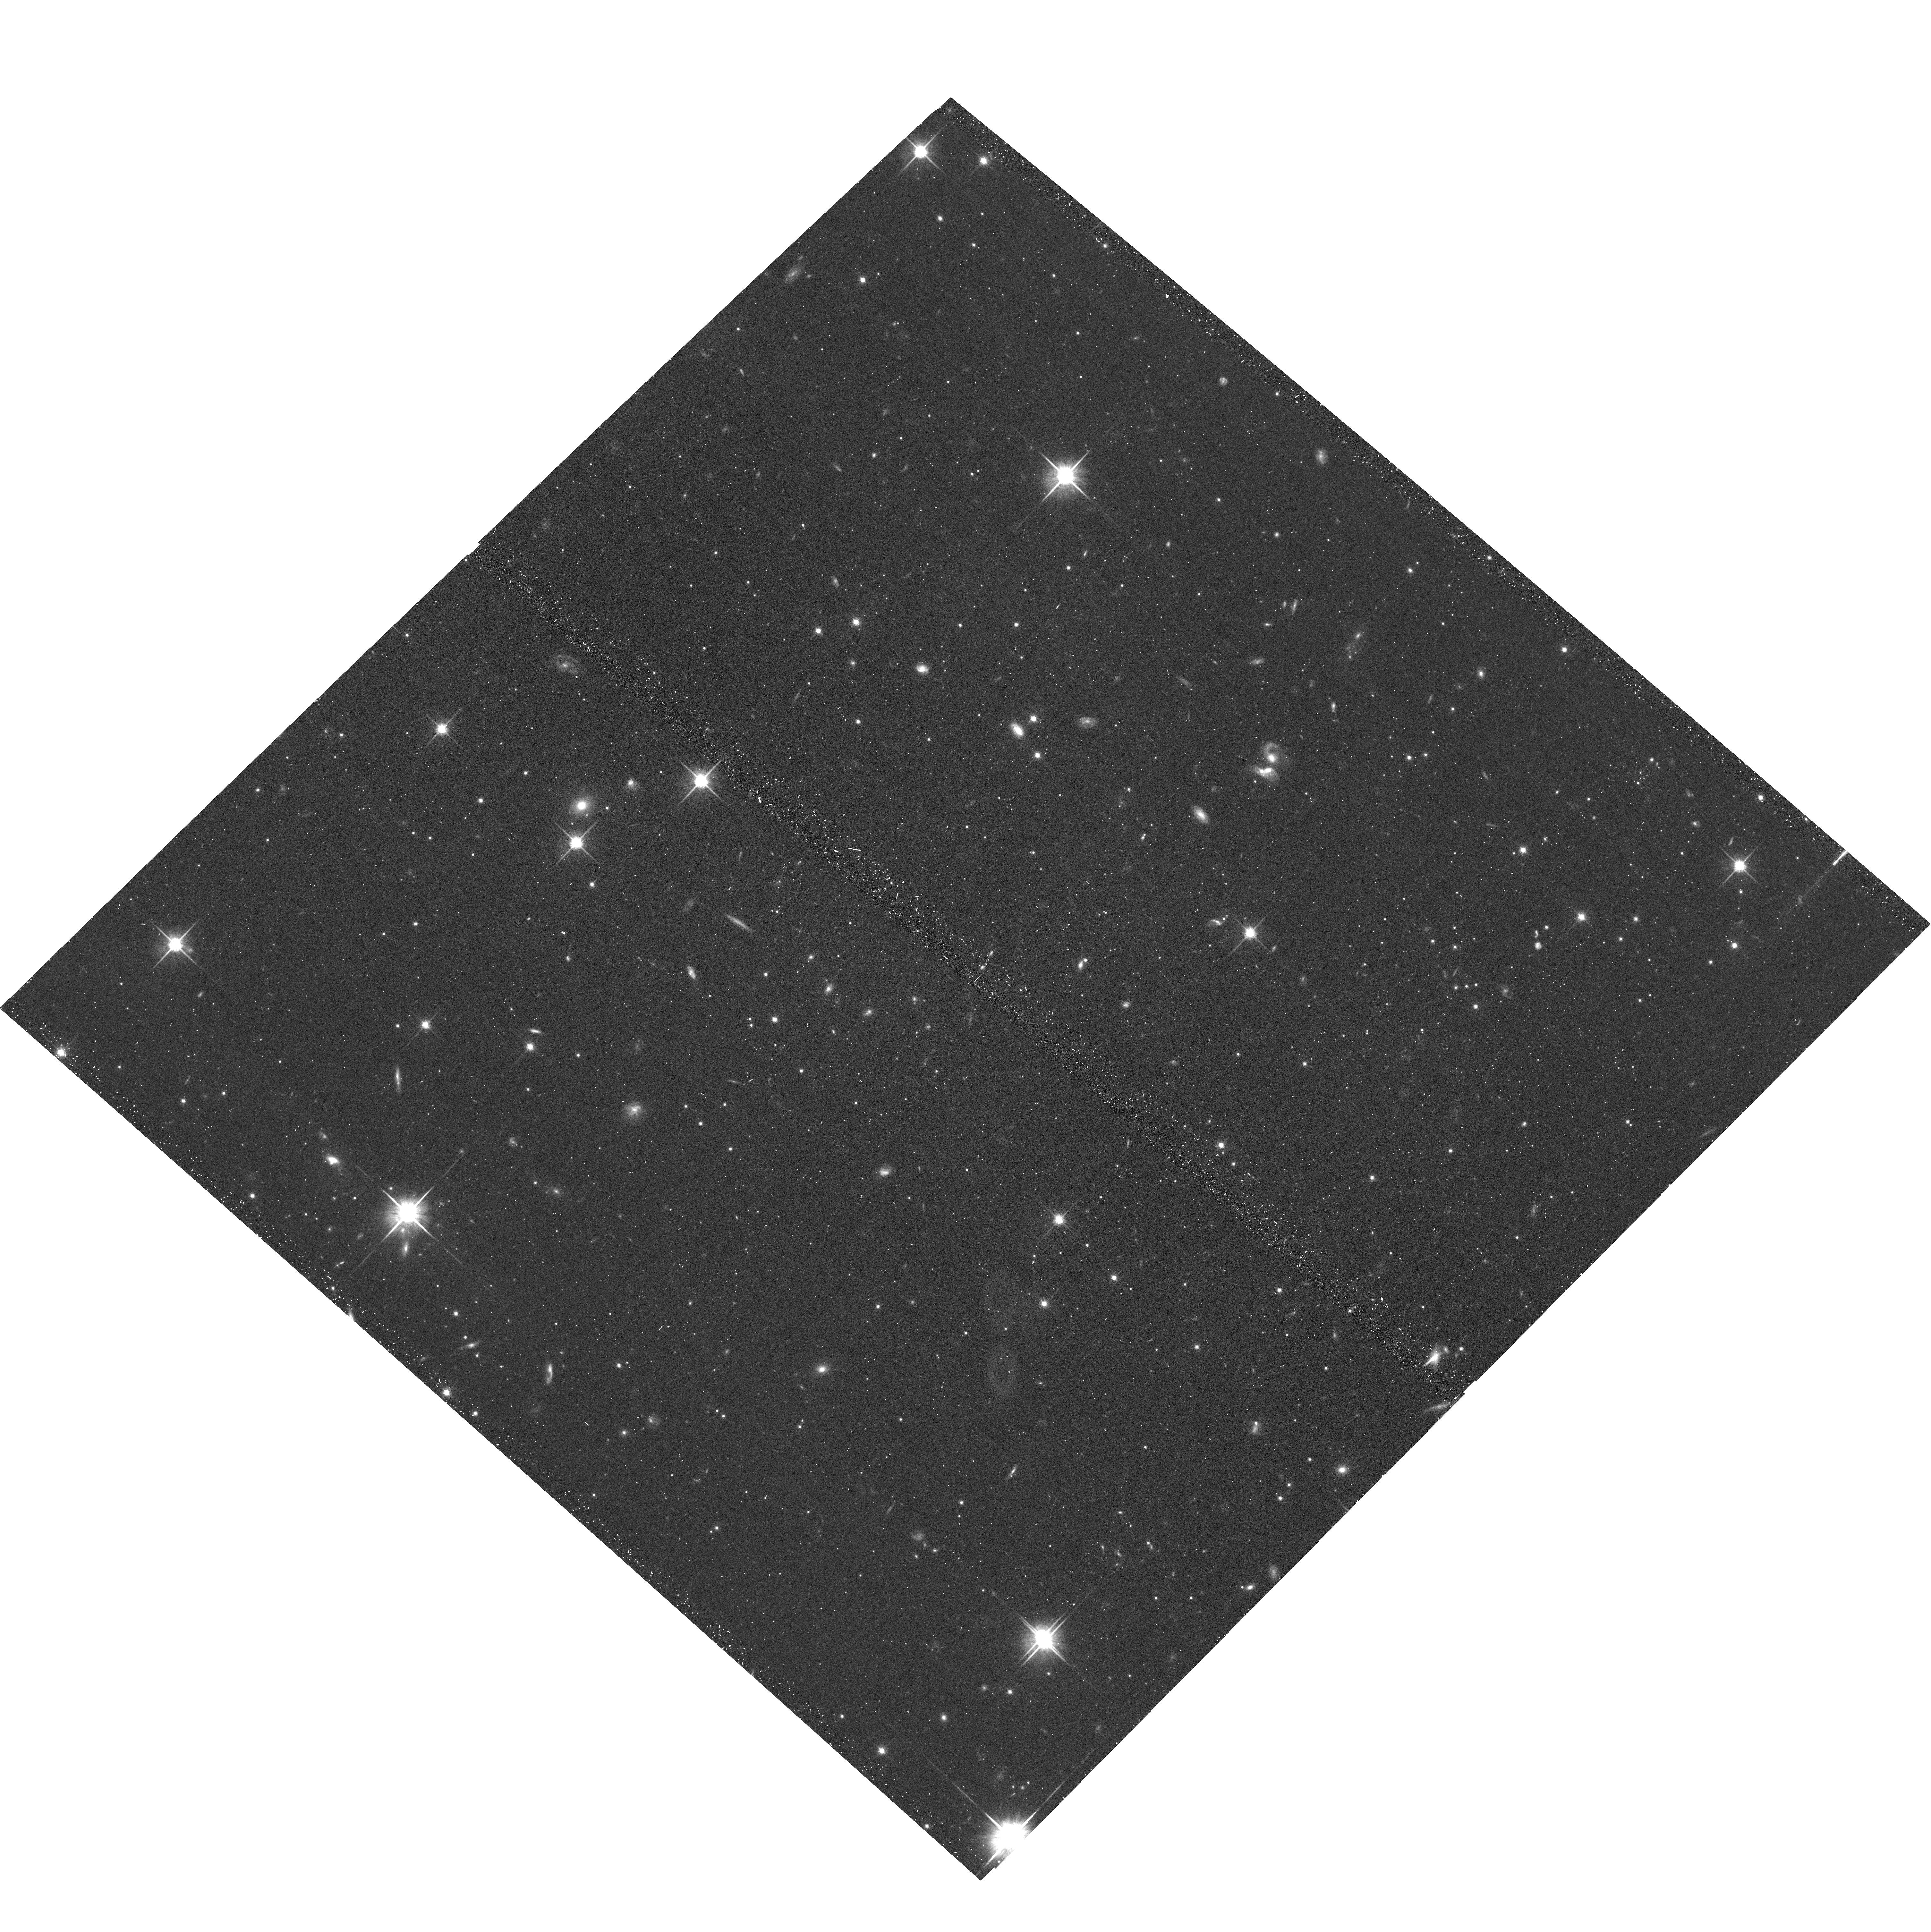
Target: HYDRUS1-1. Instrument: ACS/WFC. Filter: F814W. Exposure: 22 min. Observation ID: hst_16293_04_acs_wfc_f814w_jecl04

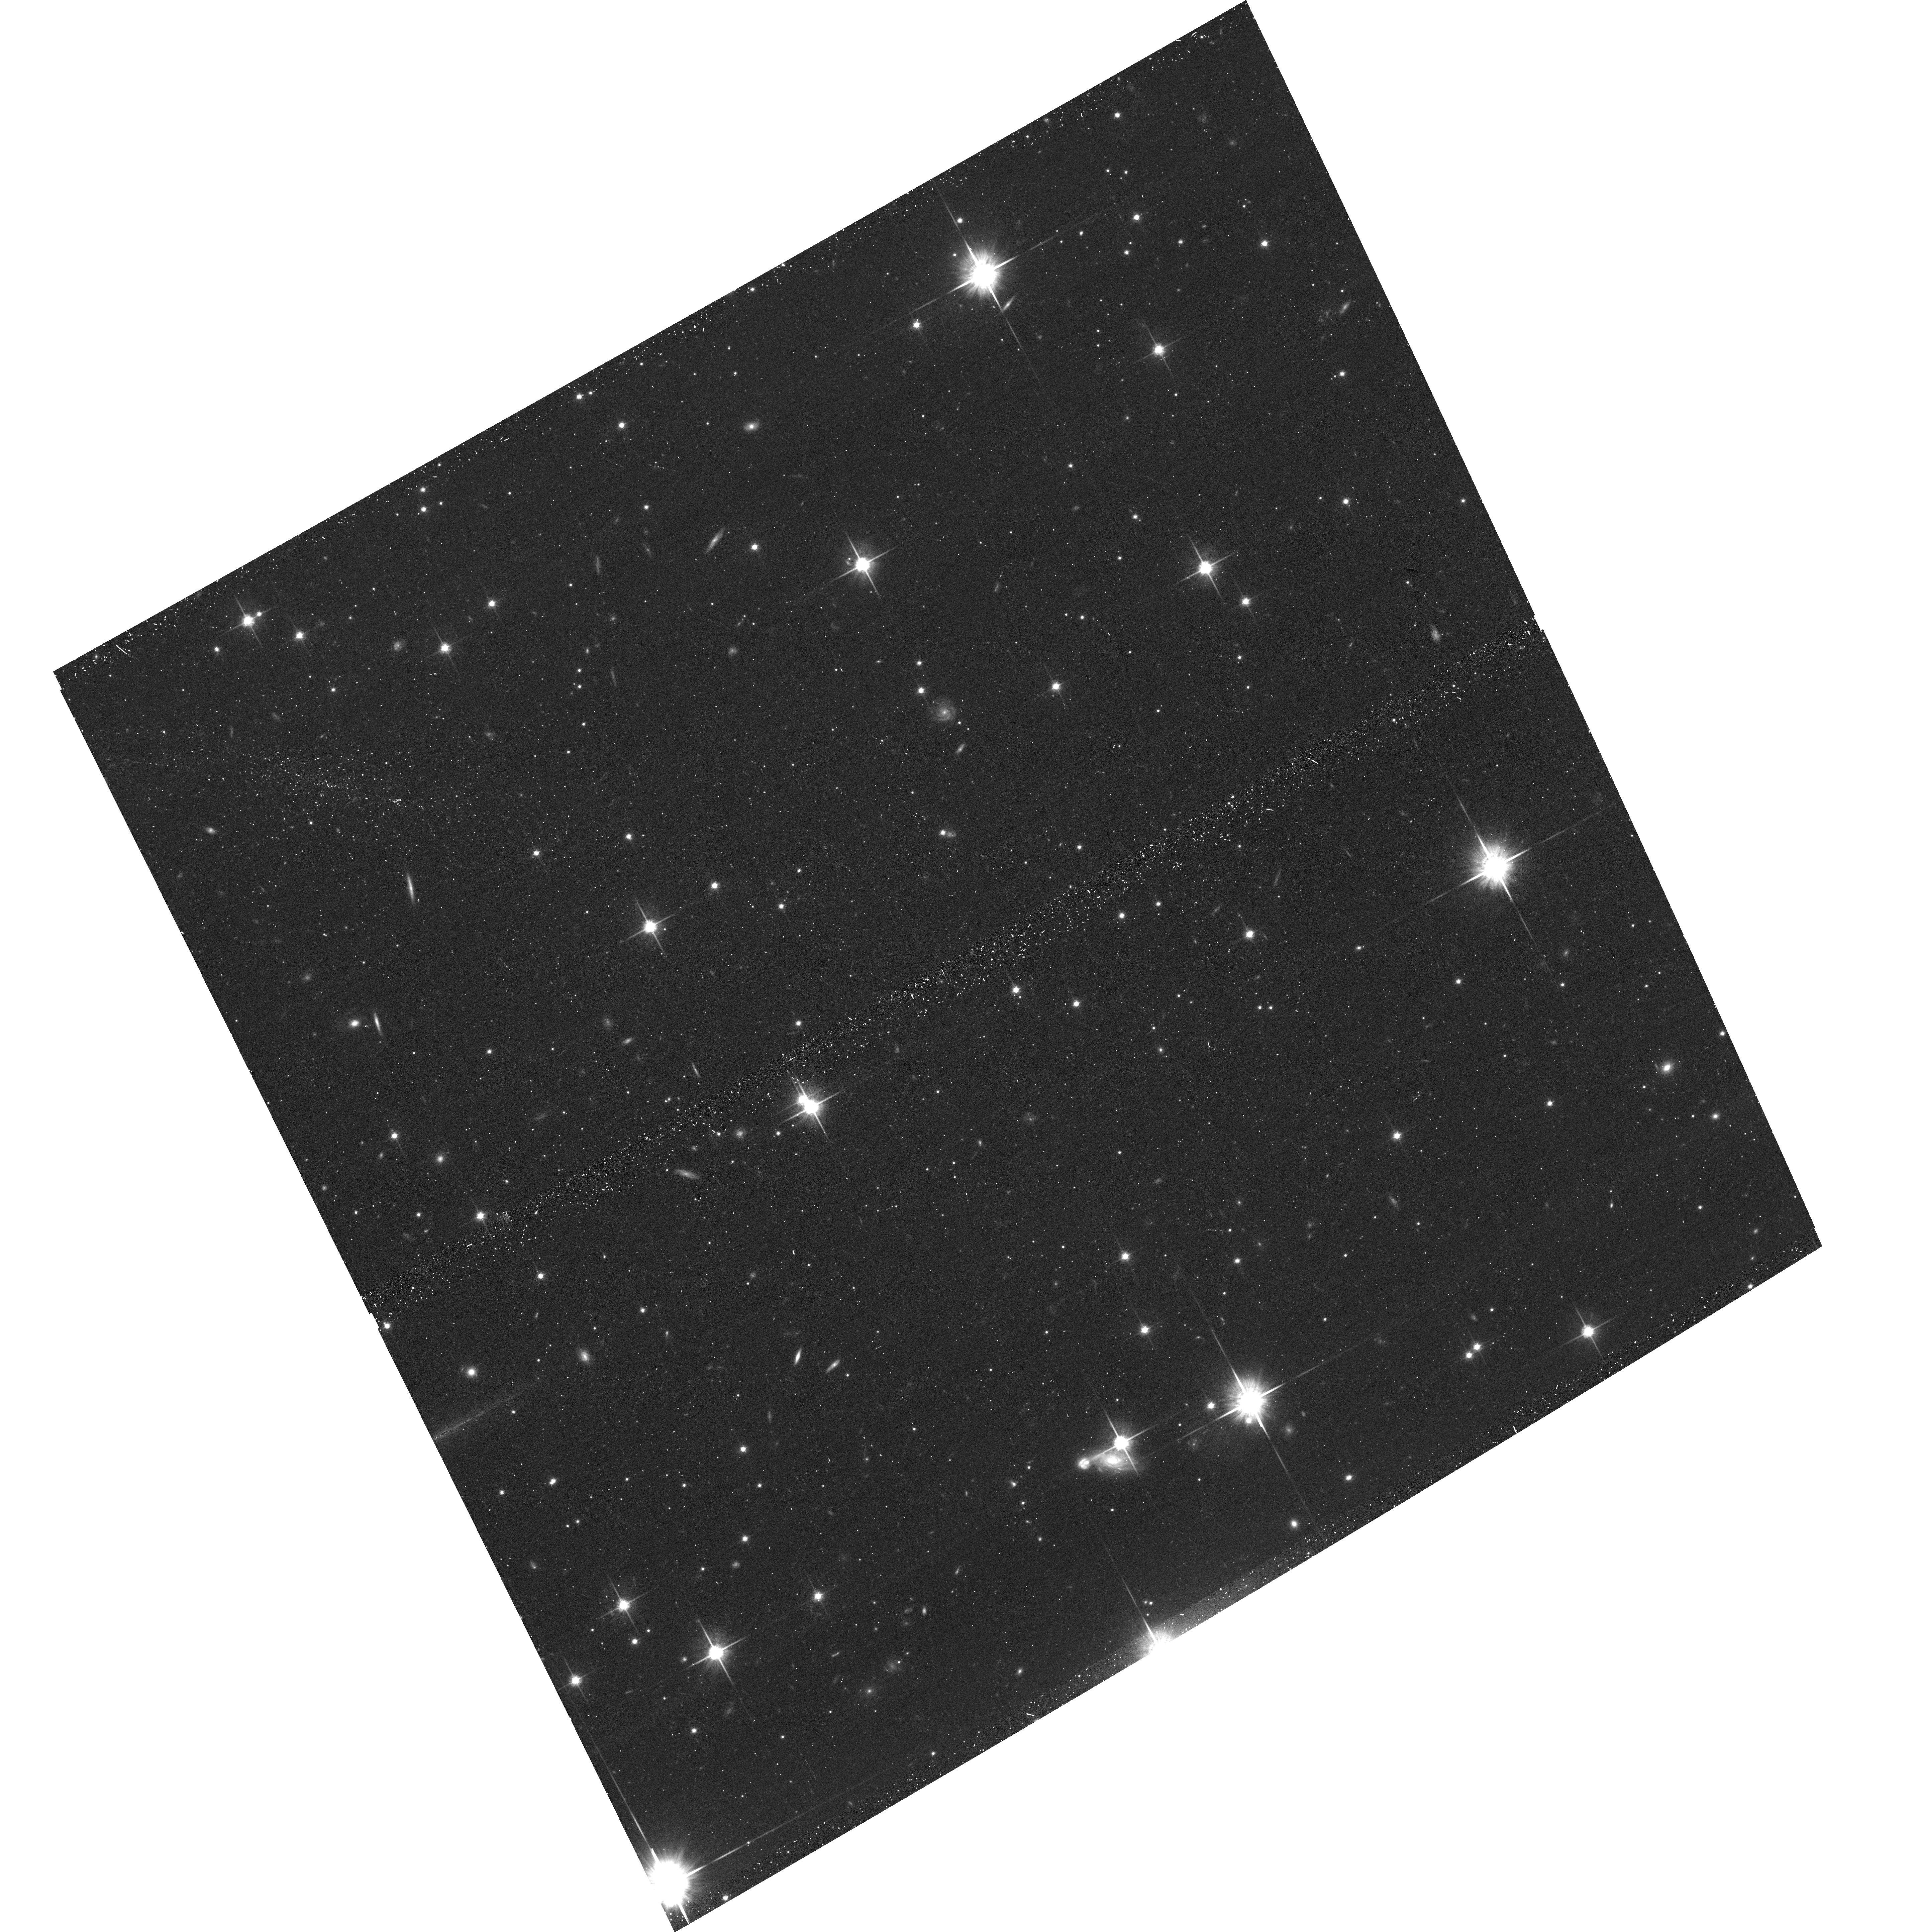
Target: CARINA2-1. Instrument: ACS/WFC. Filter: F814W. Exposure: 18 min. Observation ID: hst_16293_01_acs_wfc_f814w_jecl01

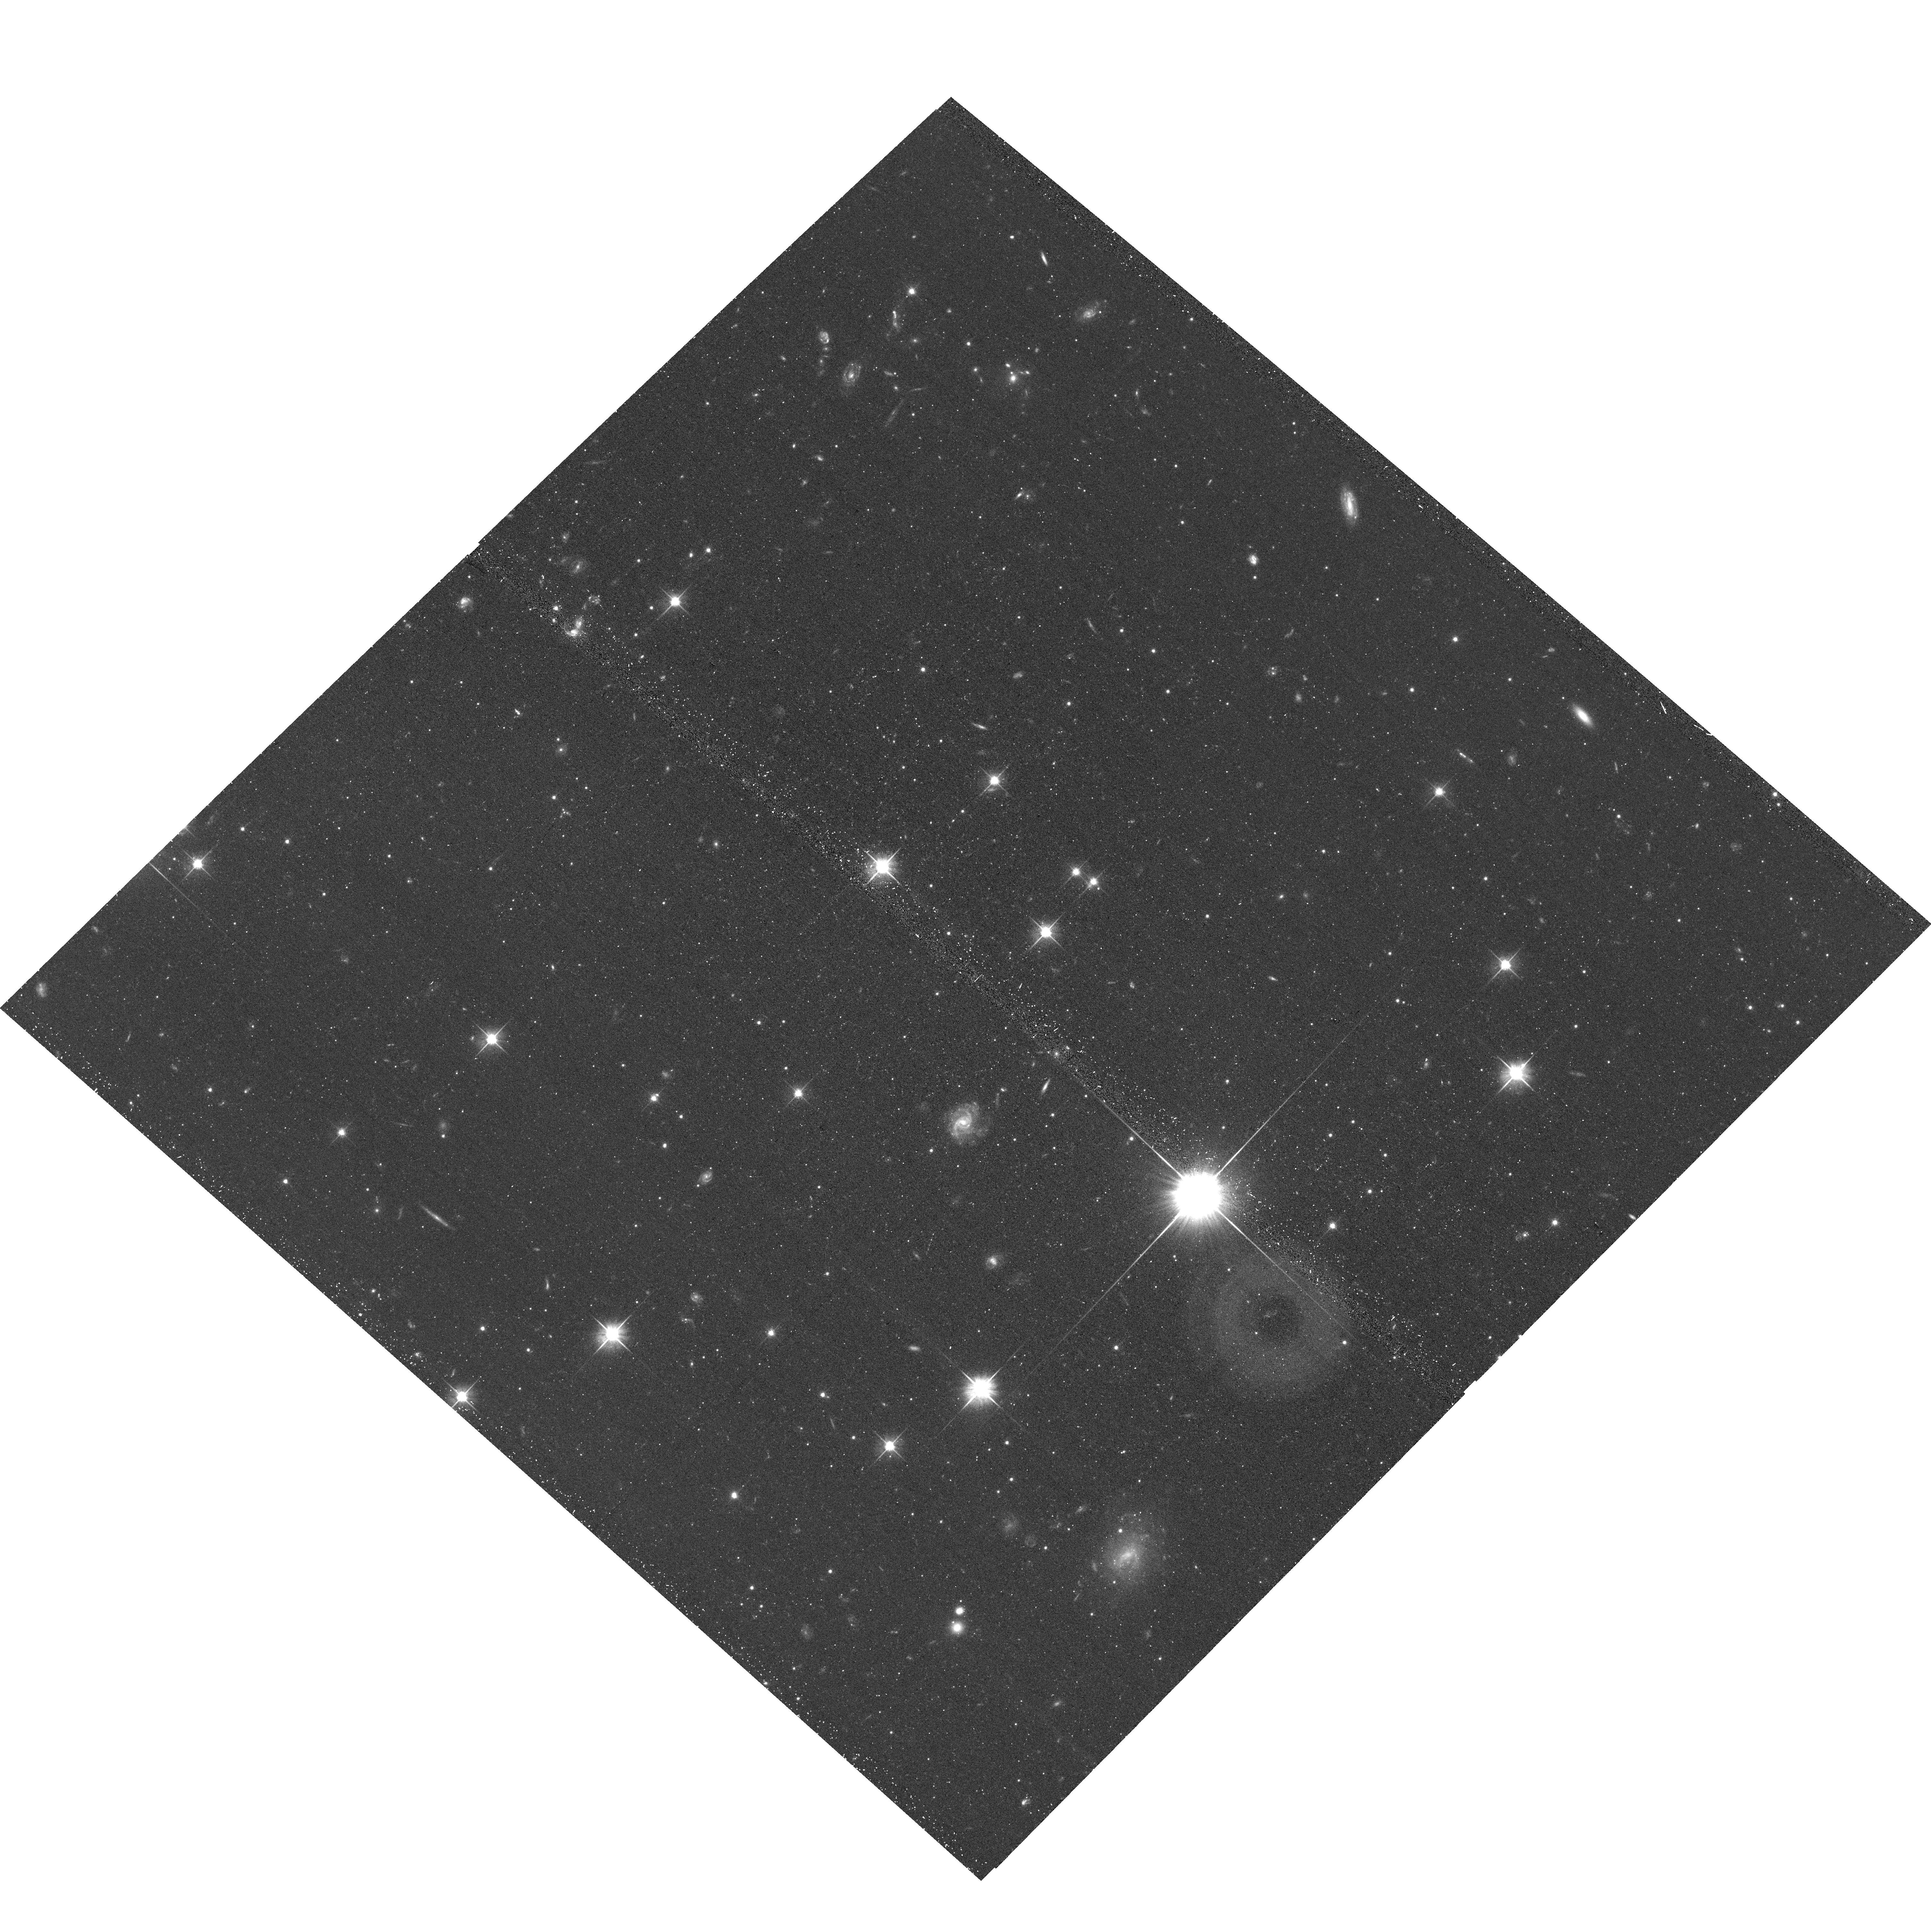
Target: HYDRUS1-2. Instrument: ACS/WFC. Filter: F606W. Exposure: 18 min. Observation ID: hst_16293_05_acs_wfc_f606w_jecl05

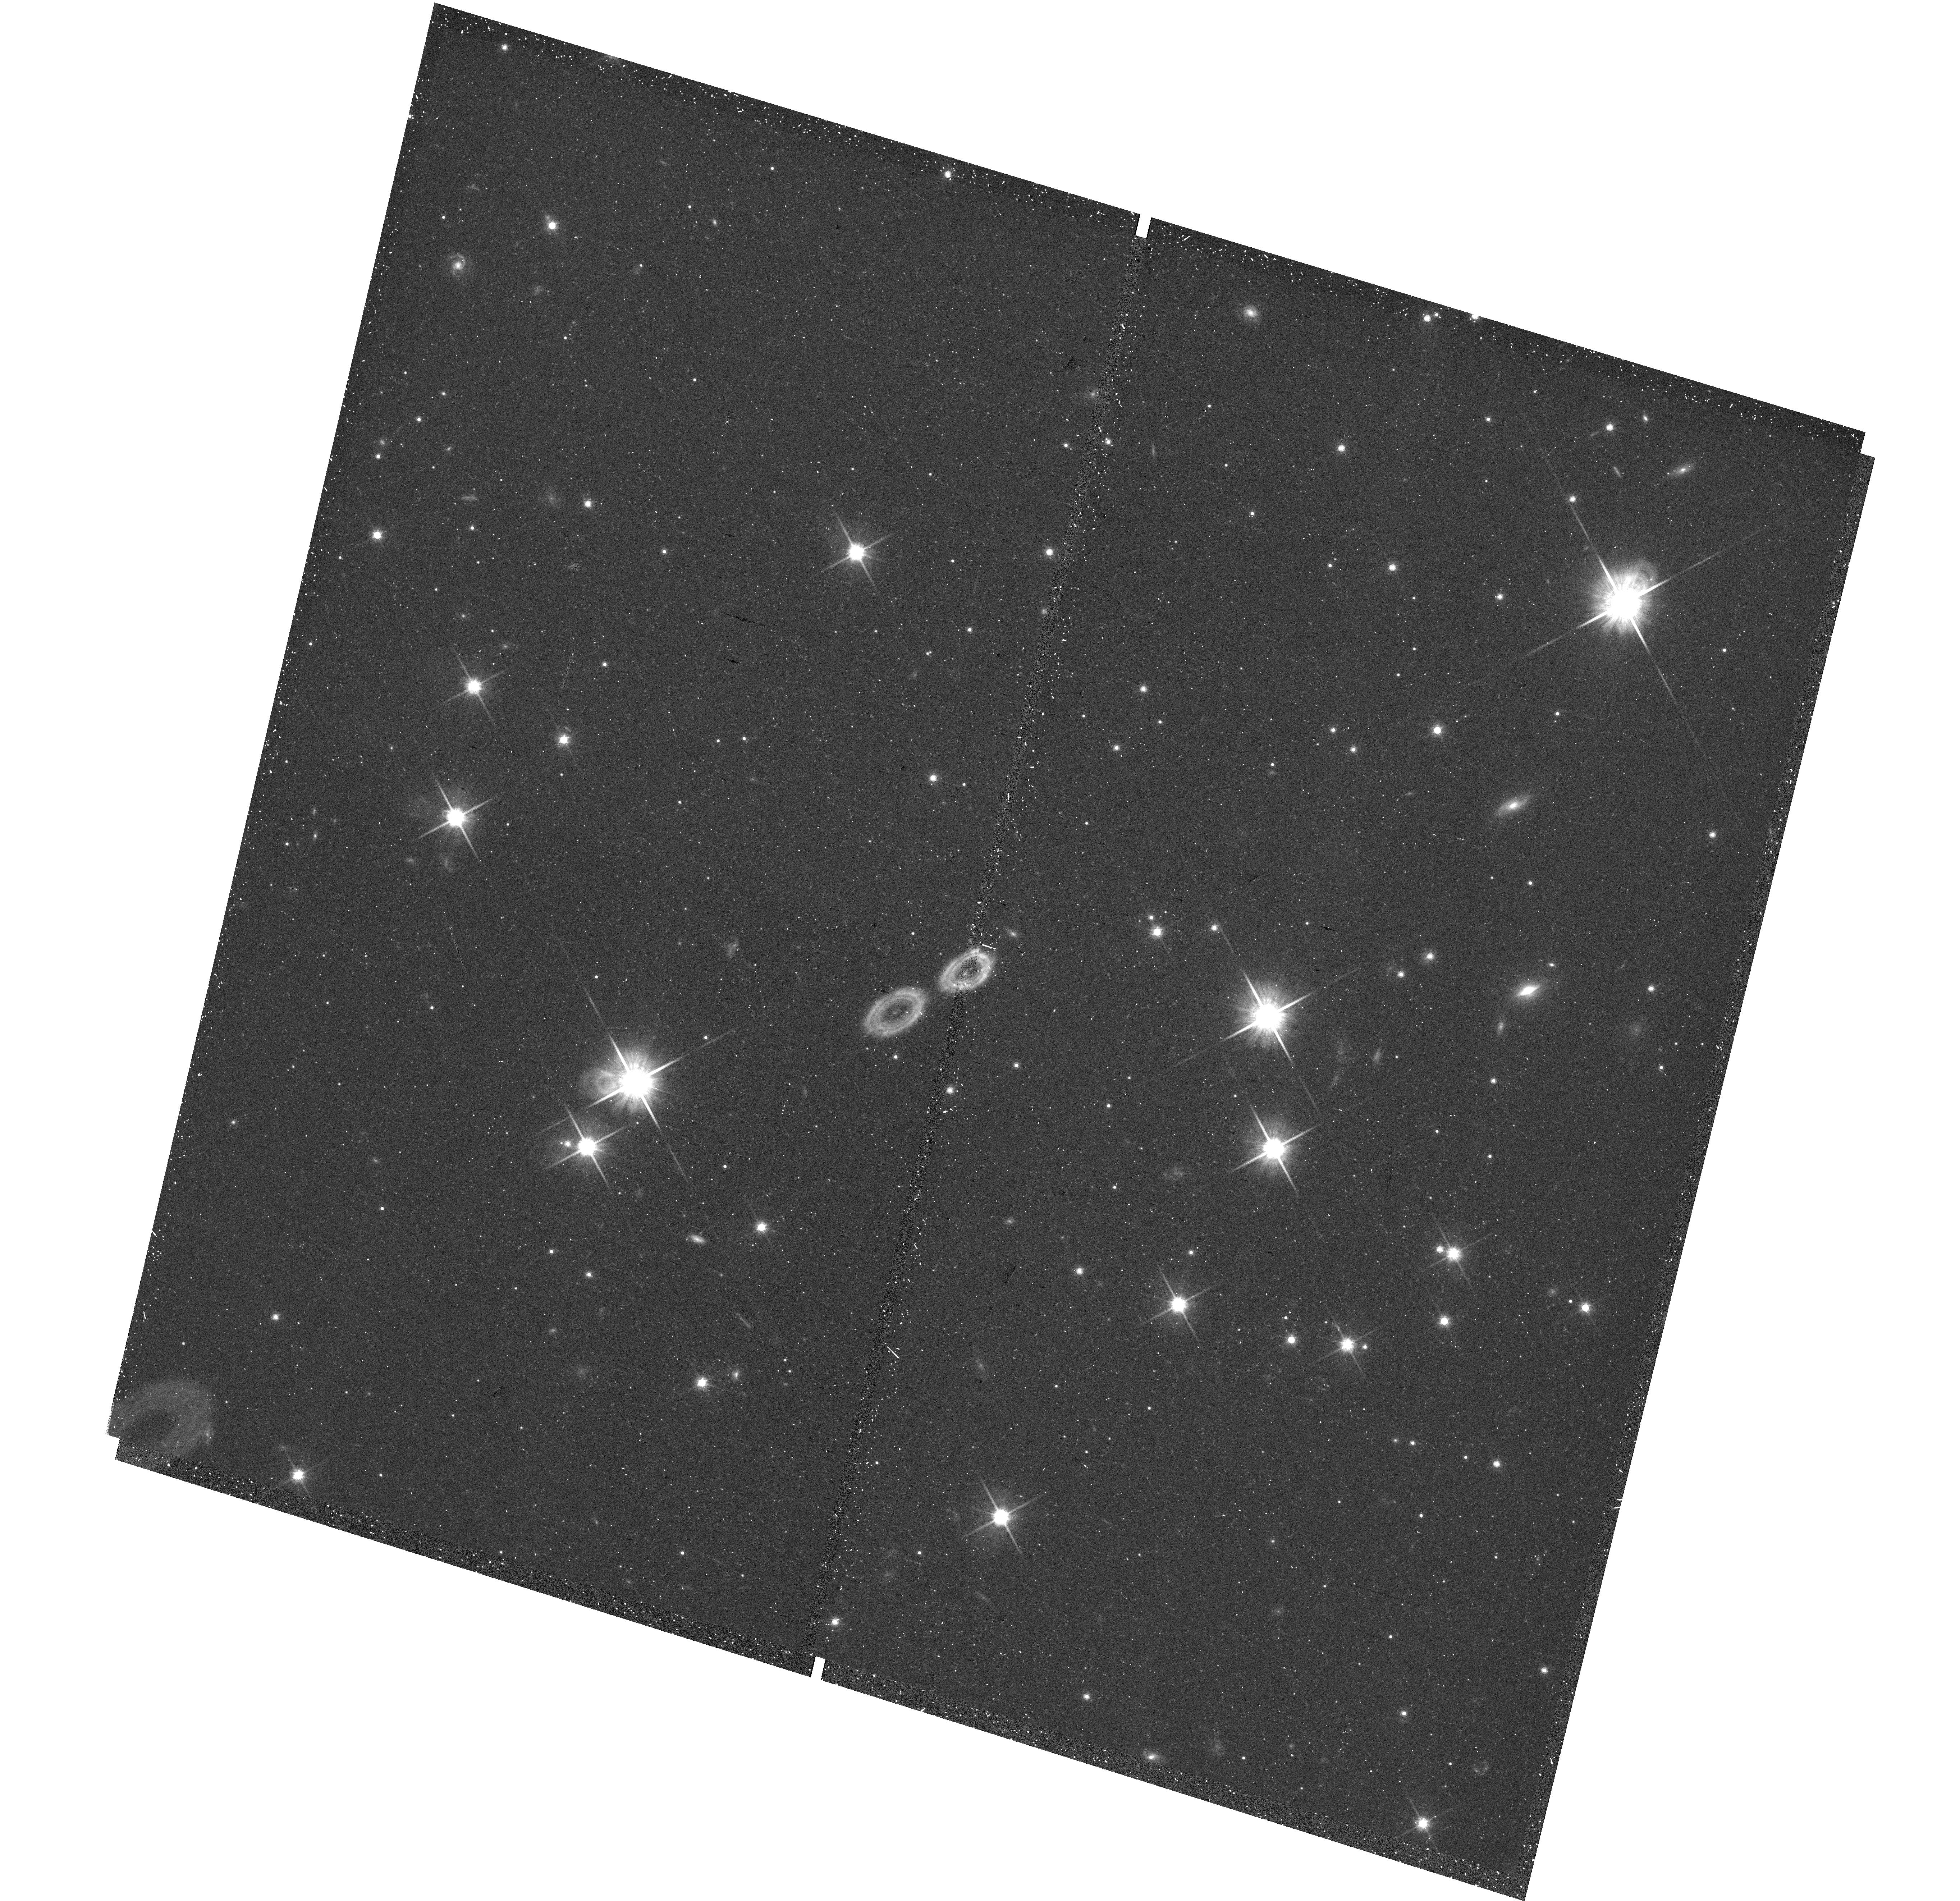
Target: field at RA 113.989°, Dec -58.037°. Instrument: WFC3/UVIS. Filter: F814W. Exposure: 19 min. Observation ID: hst_16293_01_wfc3_uvis_f814w_iecl01

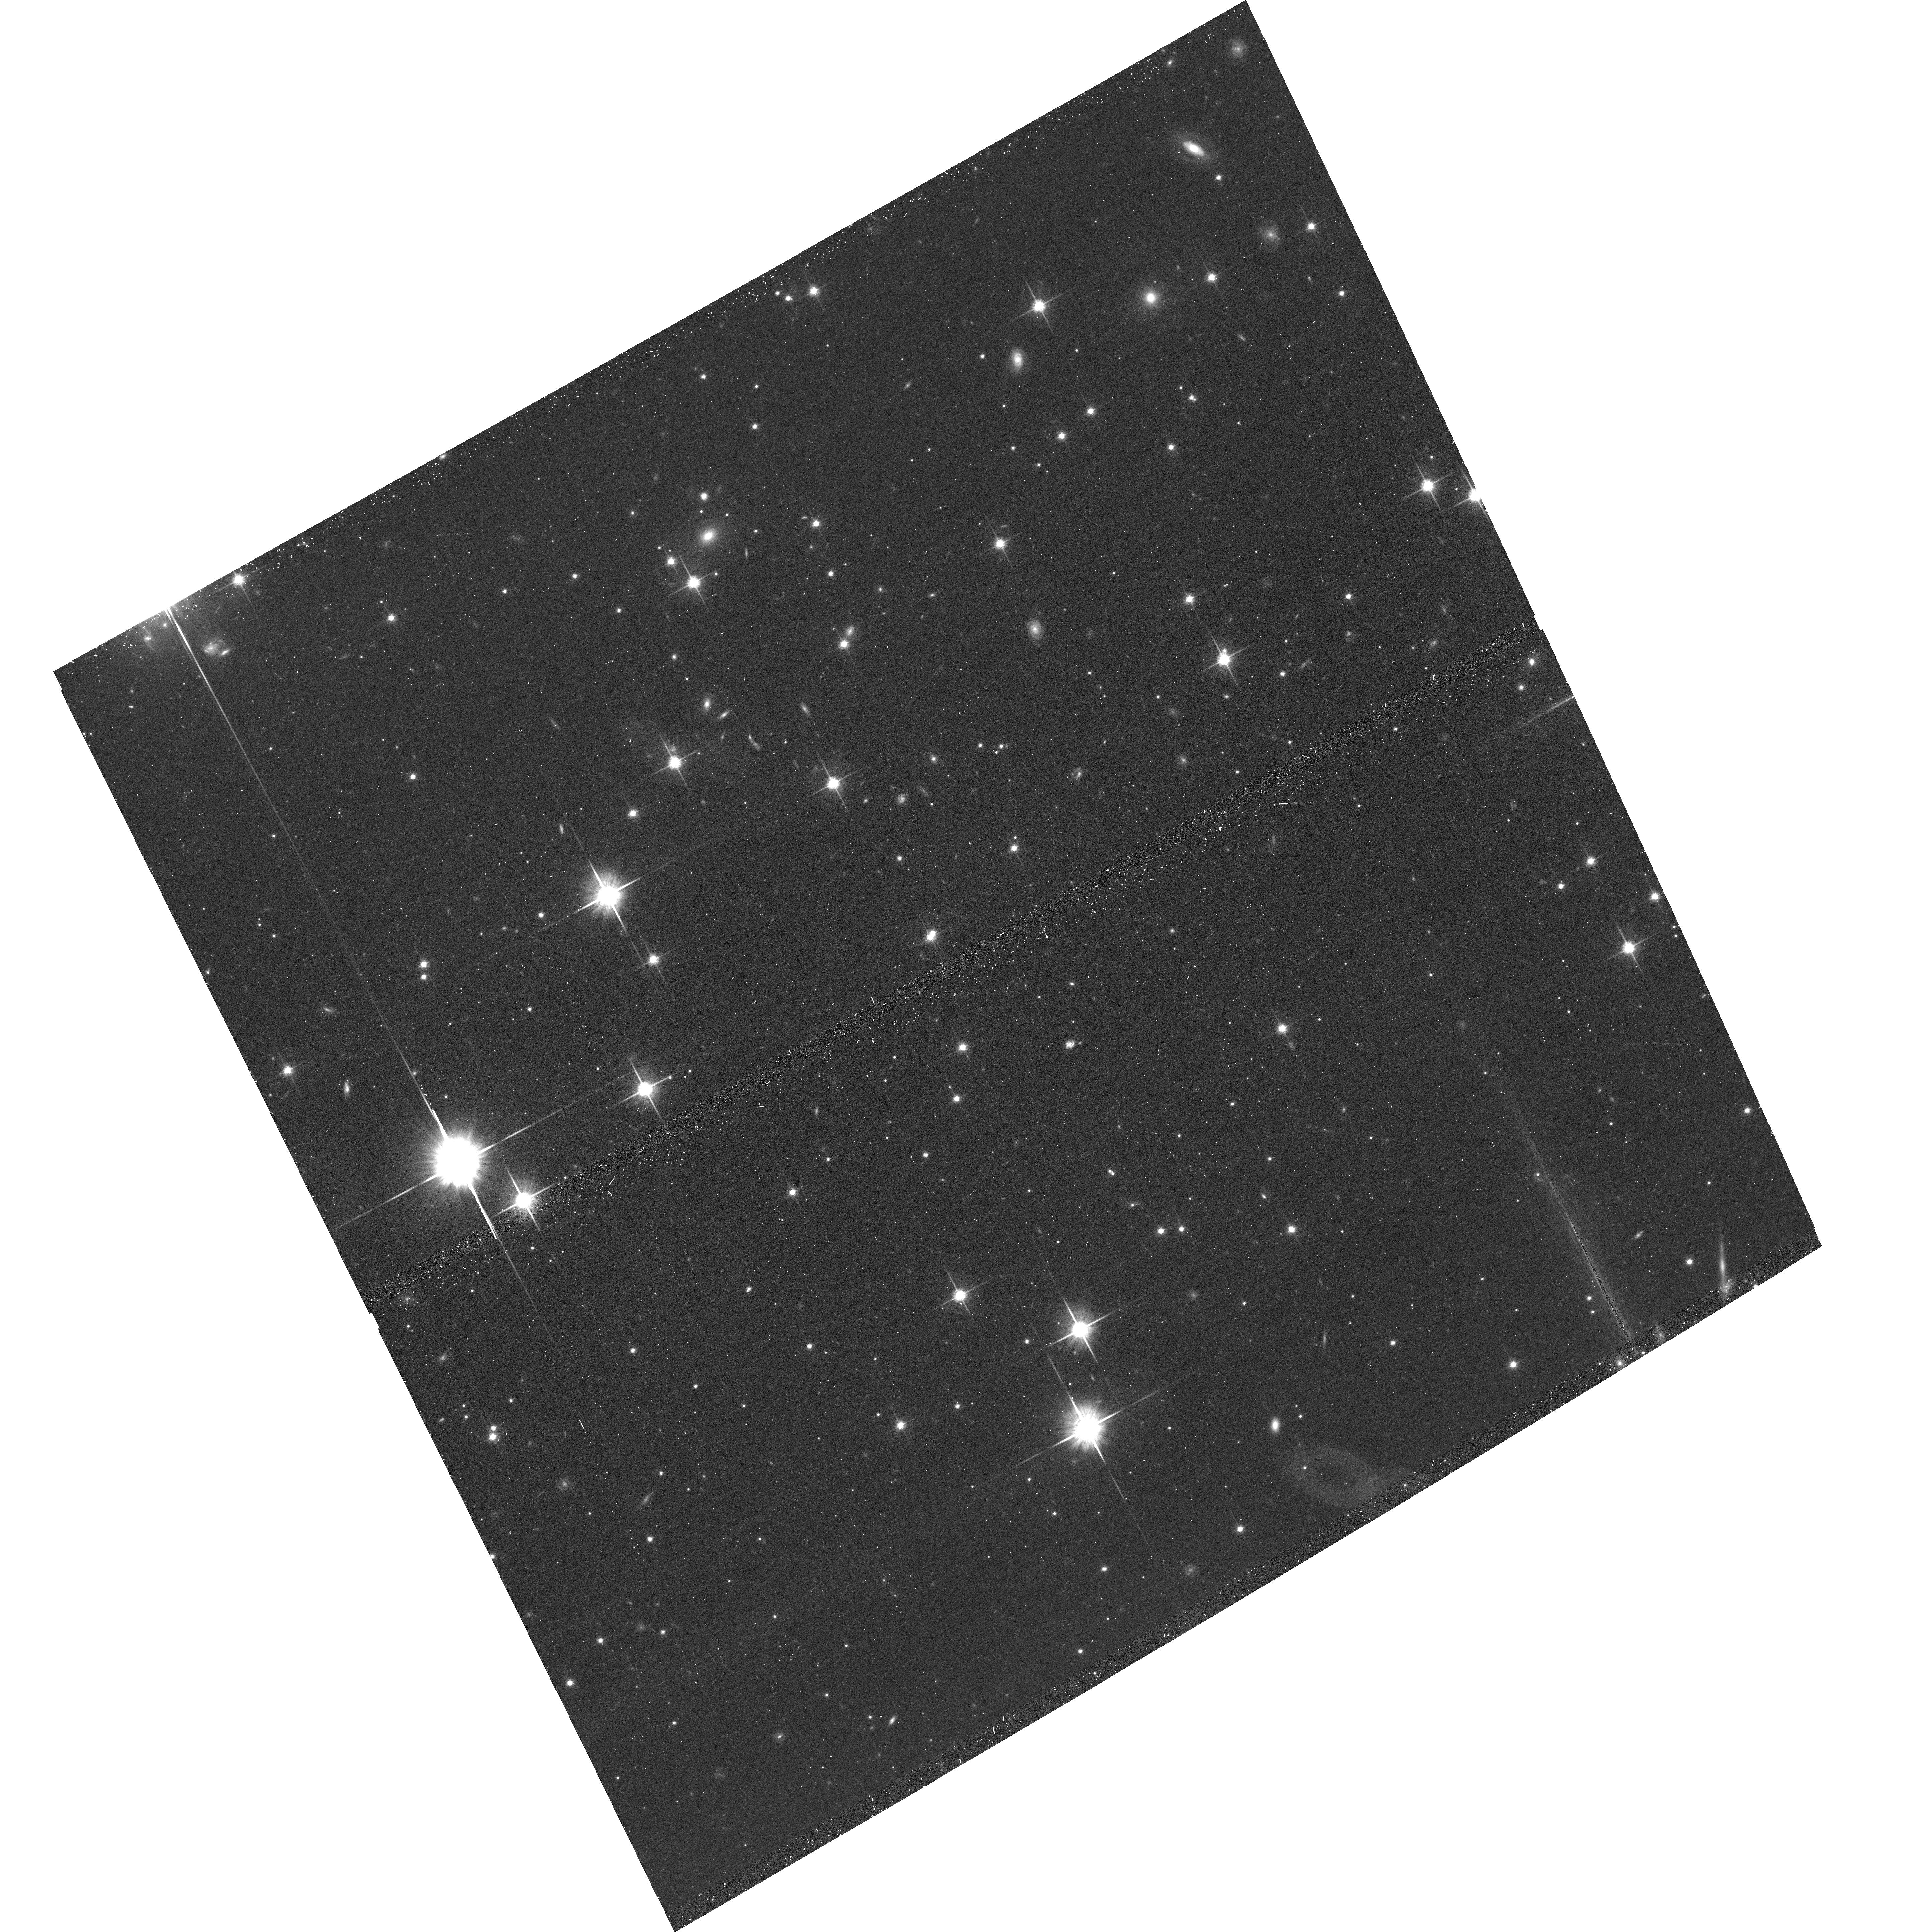
Target: CARINA2-3. Instrument: ACS/WFC. Filter: F814W. Exposure: 18 min. Observation ID: hst_16293_03_acs_wfc_f814w_jecl03

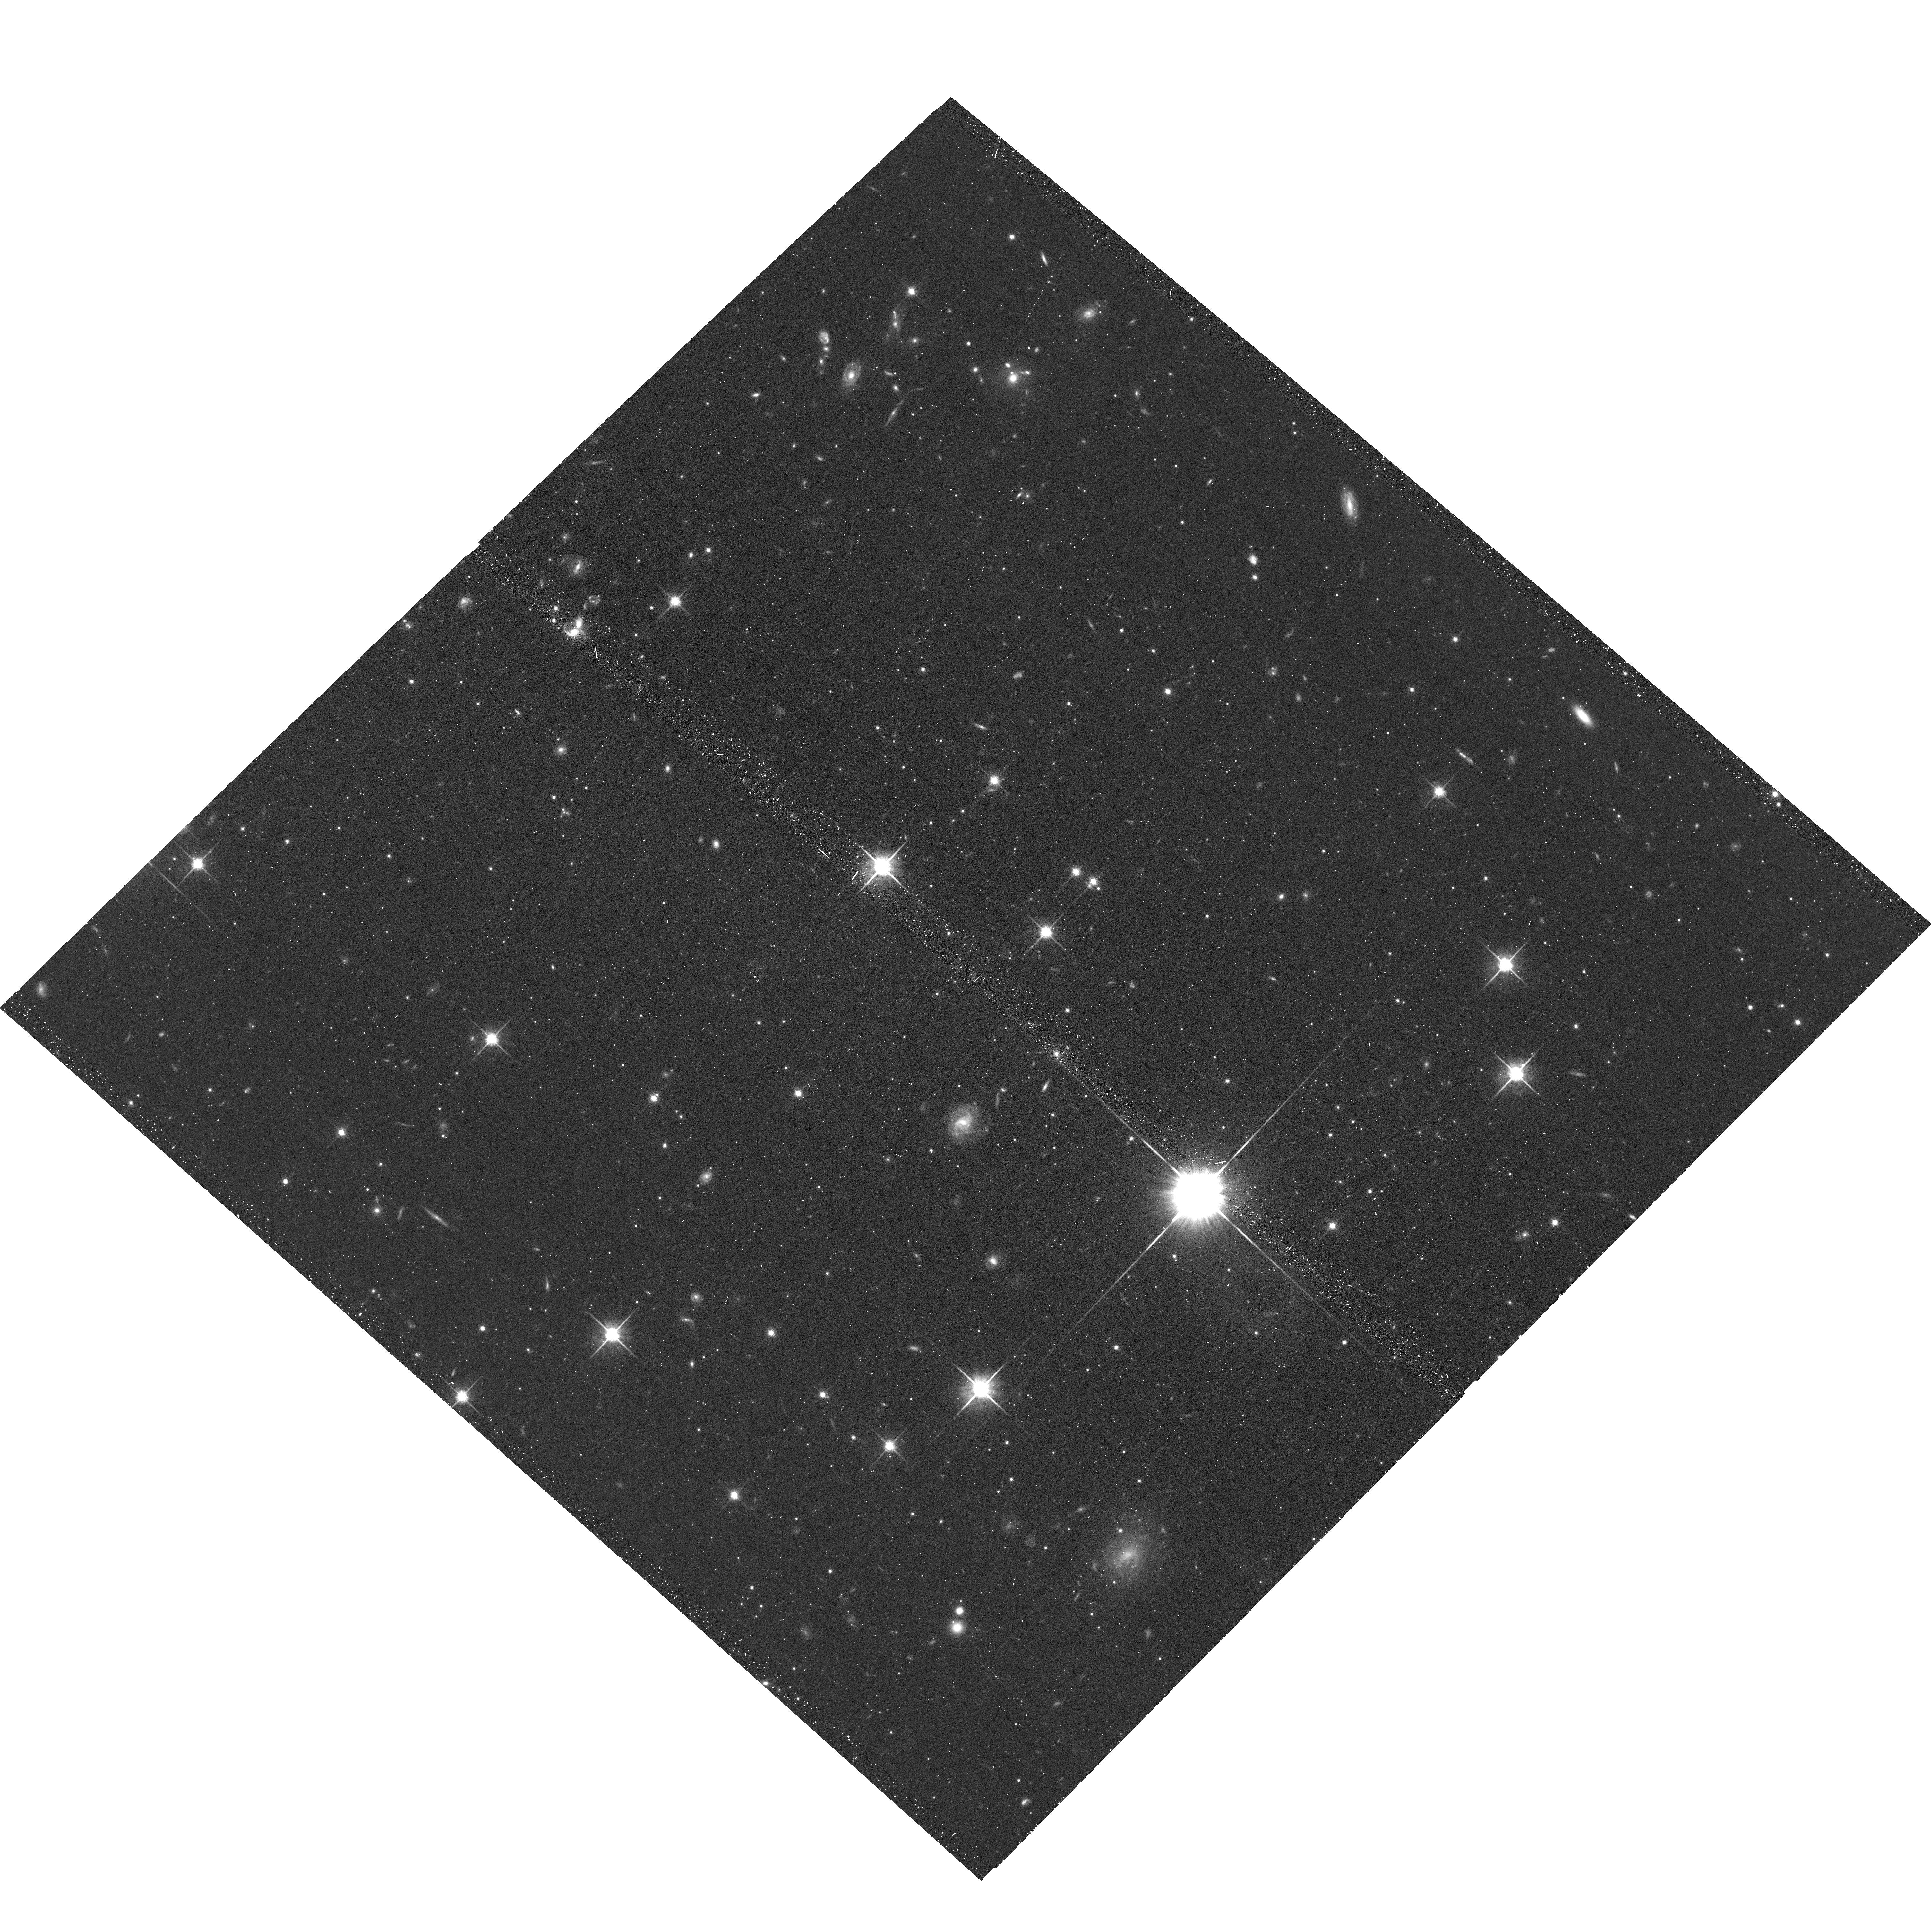
Target: HYDRUS1-2. Instrument: ACS/WFC. Filter: F814W. Exposure: 22 min. Observation ID: hst_16293_05_acs_wfc_f814w_jecl05

Near Field Cosmology with Ultra-faint Dwarfs: Patchy Reionization and Sub-Solar Initial Mass Function (PI: Choi, Yumi)

Observations of the ultra-faint dwarfs (UFDs), as relics of the epoch of reionization, allow us to probe the earliest epochs of star formation (SF). In particular, the UFDs in low density environments for most of their lifetimes provide unique tools to probe the effects of early environmental conditions on the SF histories (SFHs) of the UFDs and their sub-solar initial mass function (IMF) because they likely maintain the best `fossil' record of early local environments. We propose to obtain deep ACS and UVIS imaging in F606W and F814W for 2 LMC satellite UFDs that are on their first approach to our Galaxy, and thus resided in the outskirts of the Local Group at high redshift. This program is designed to identify systematic differences in the stellar populations of recently captured UFDs vs. long-term MW satellites (data available from previous programs) by using high-fidelity color-magnitude diagrams constructed from deep HST imaging as well as spectroscopically measured metallicity distribution functions. We will: (1) Establish whether SF is quenched at different times with different rate in UFDs in low density environment at early times, probing the patchiness of reionization by directly comparing with theoretical predictions; (2) Identify variations in the sub-Solar IMF across UFDs born in different environments; (3) Pave the way for a more accurate constraint on the MW halo mass.